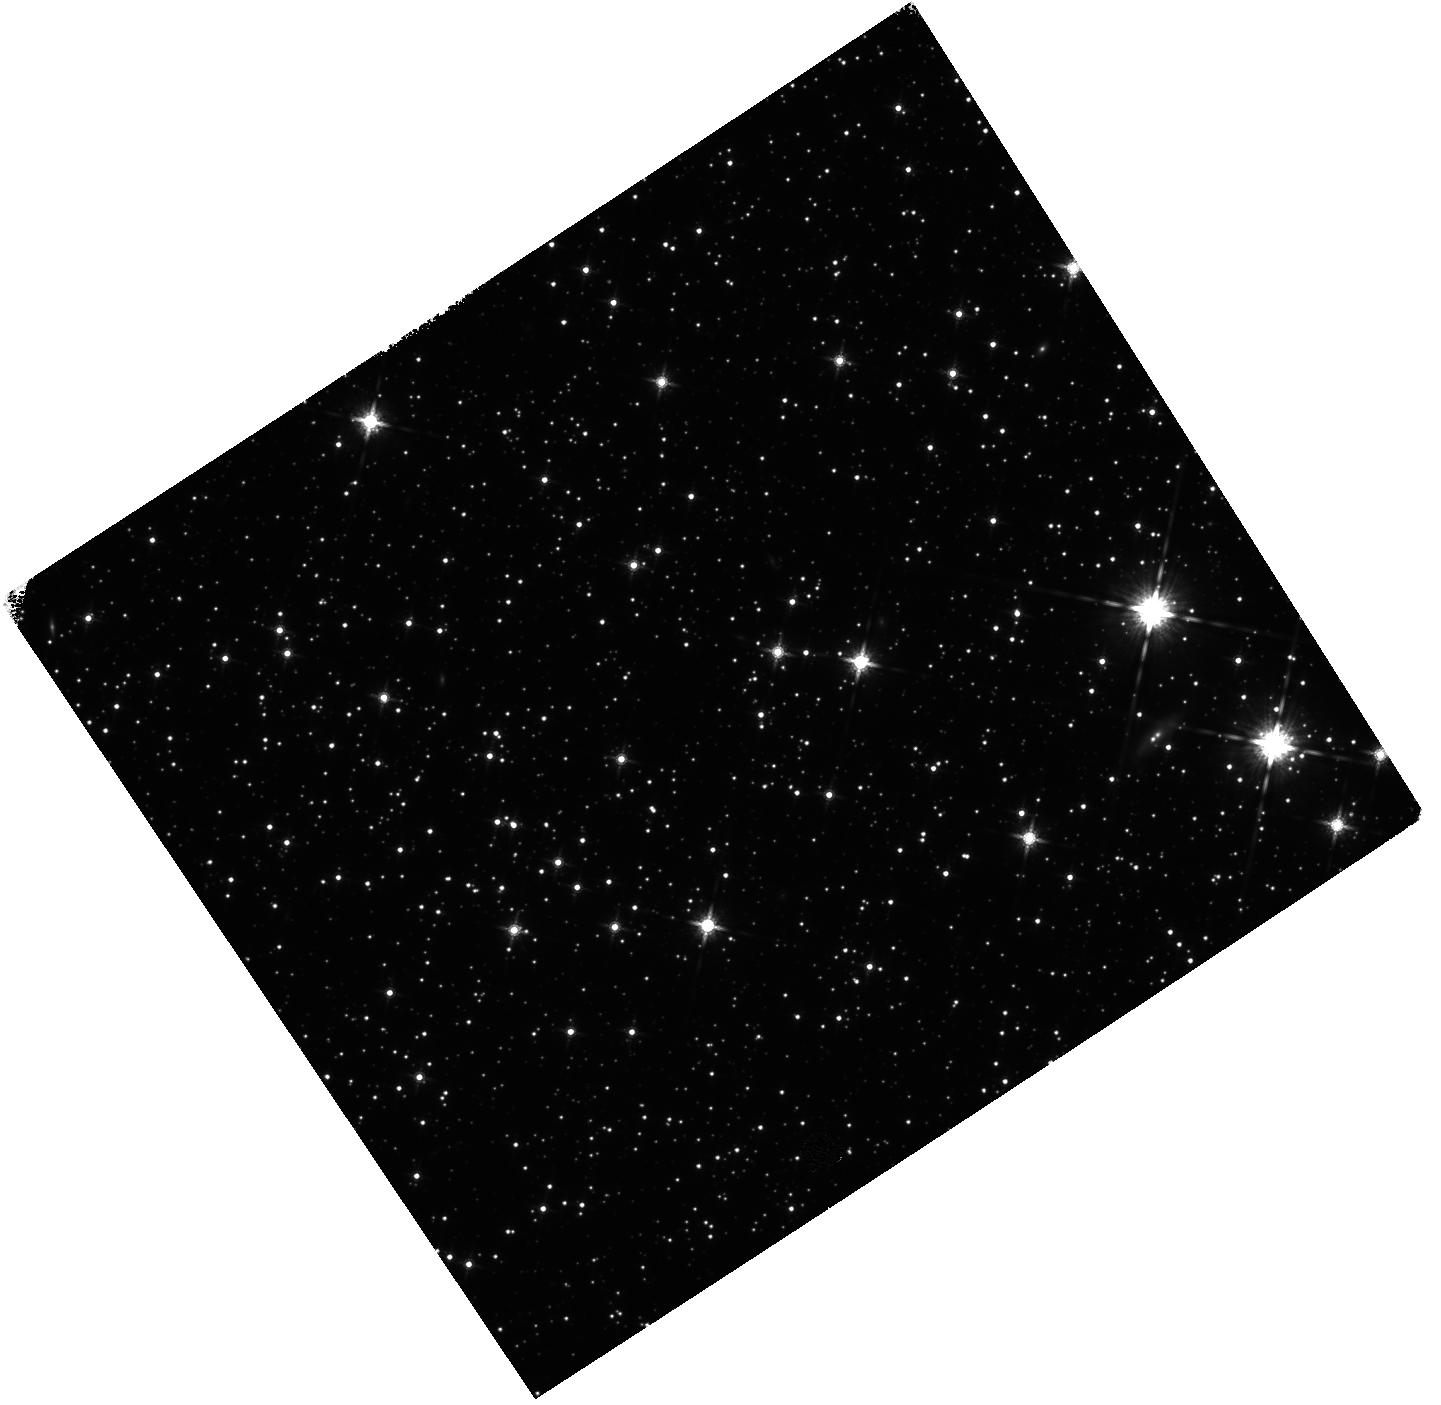
Target: GRB221009A
Instrument: WFC3/IR
Filter: F160W
Exposure: 20 min
Observation ID: hst_17278_02_wfc3_ir_f160w_if3k02

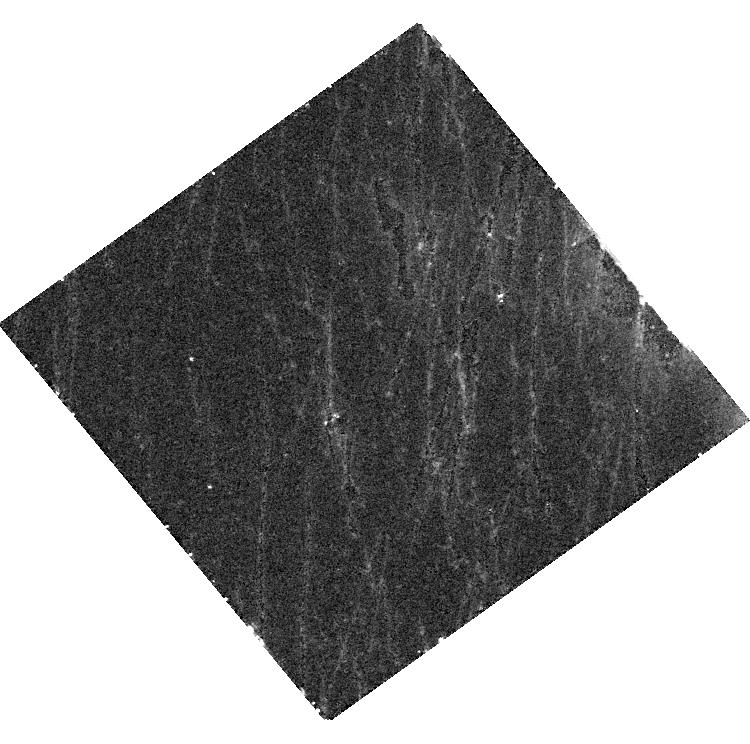
Target: GRB221009A
Instrument: WFC3/UVIS
Filter: F606W
Exposure: 45 min
Observation ID: hst_17278_01_wfc3_uvis_f606w_if3k01

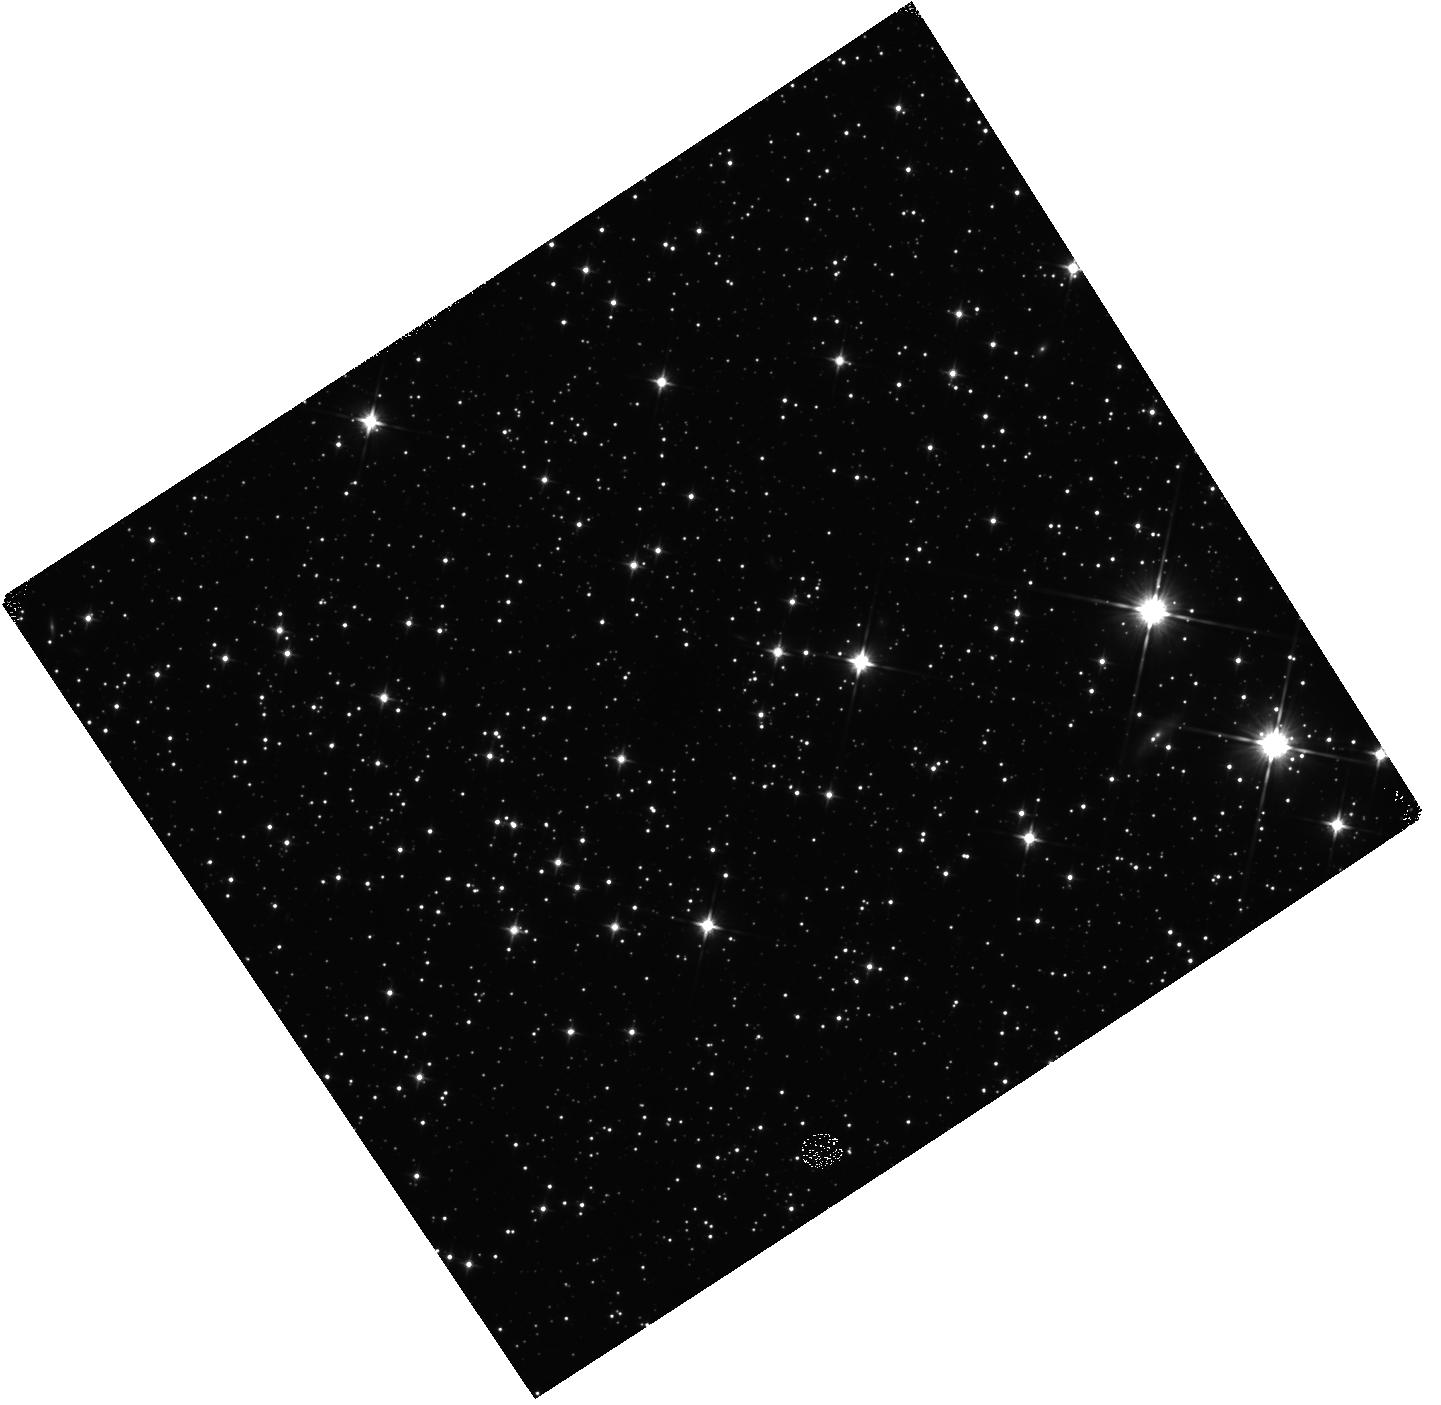
Target: GRB221009A
Instrument: WFC3/IR
Filter: F110W
Exposure: 20 min
Observation ID: hst_17278_02_wfc3_ir_f110w_if3k02

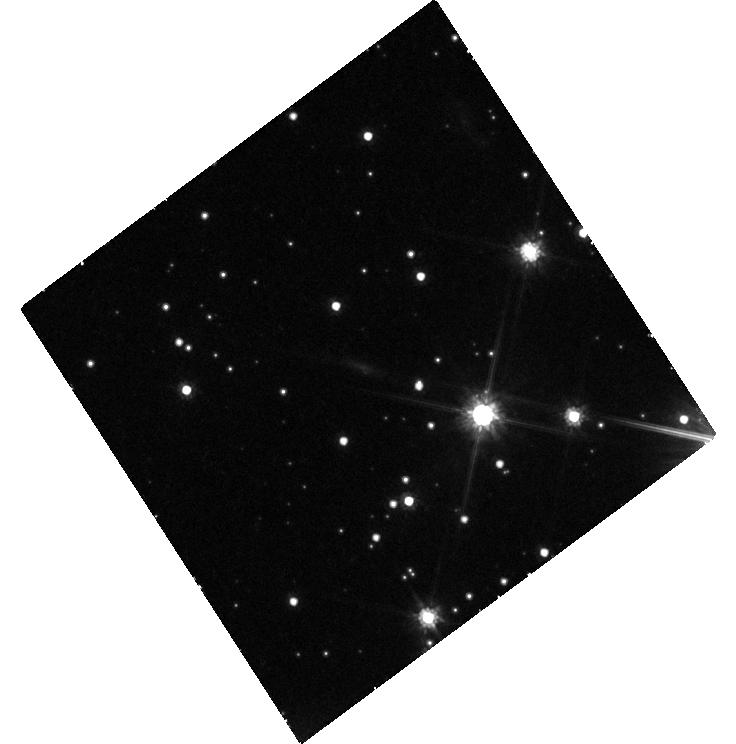
Target: GRB221009A
Instrument: WFC3/UVIS
Filter: F814W
Exposure: 1.5 h
Observation ID: hst_17278_02_wfc3_uvis_f814w_if3k02

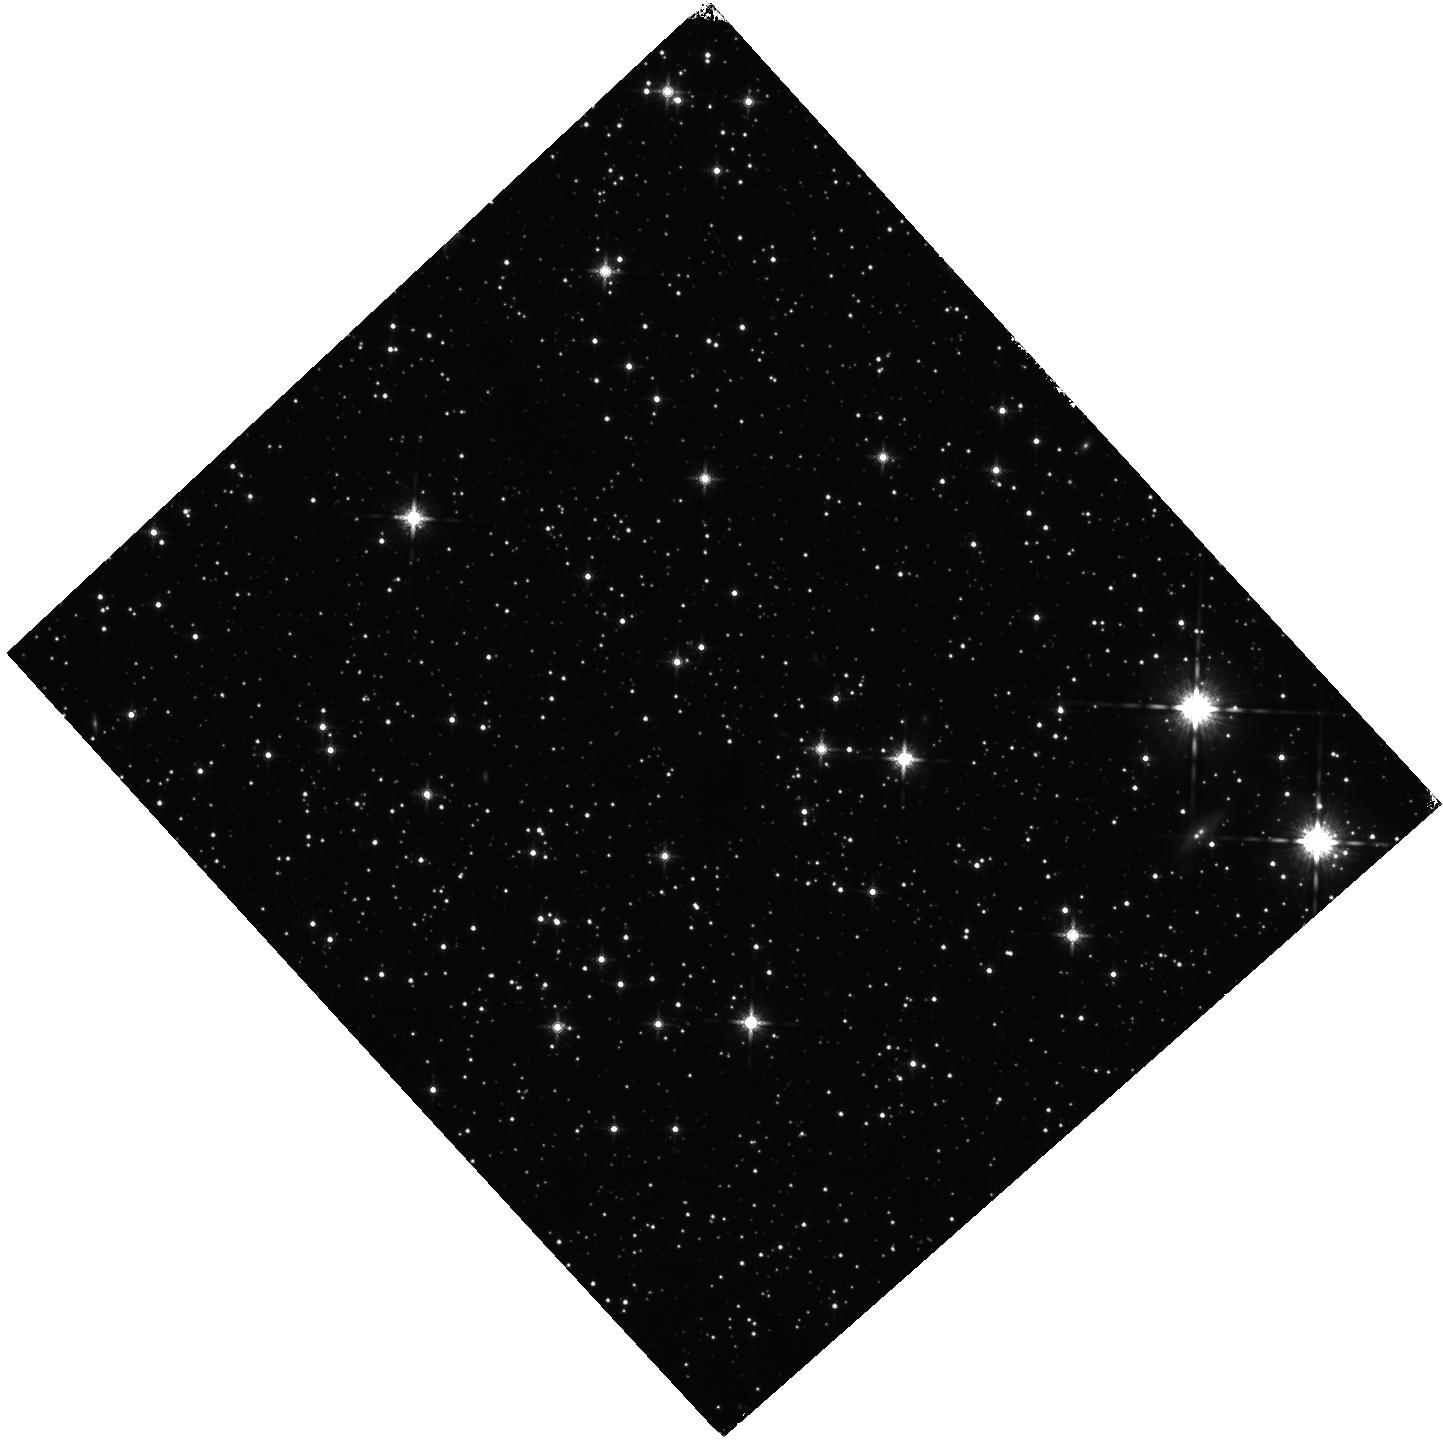
Target: GRB221009A
Instrument: WFC3/IR
Filter: F160W
Exposure: 20 min
Observation ID: hst_17278_05_wfc3_ir_f160w_if3k05

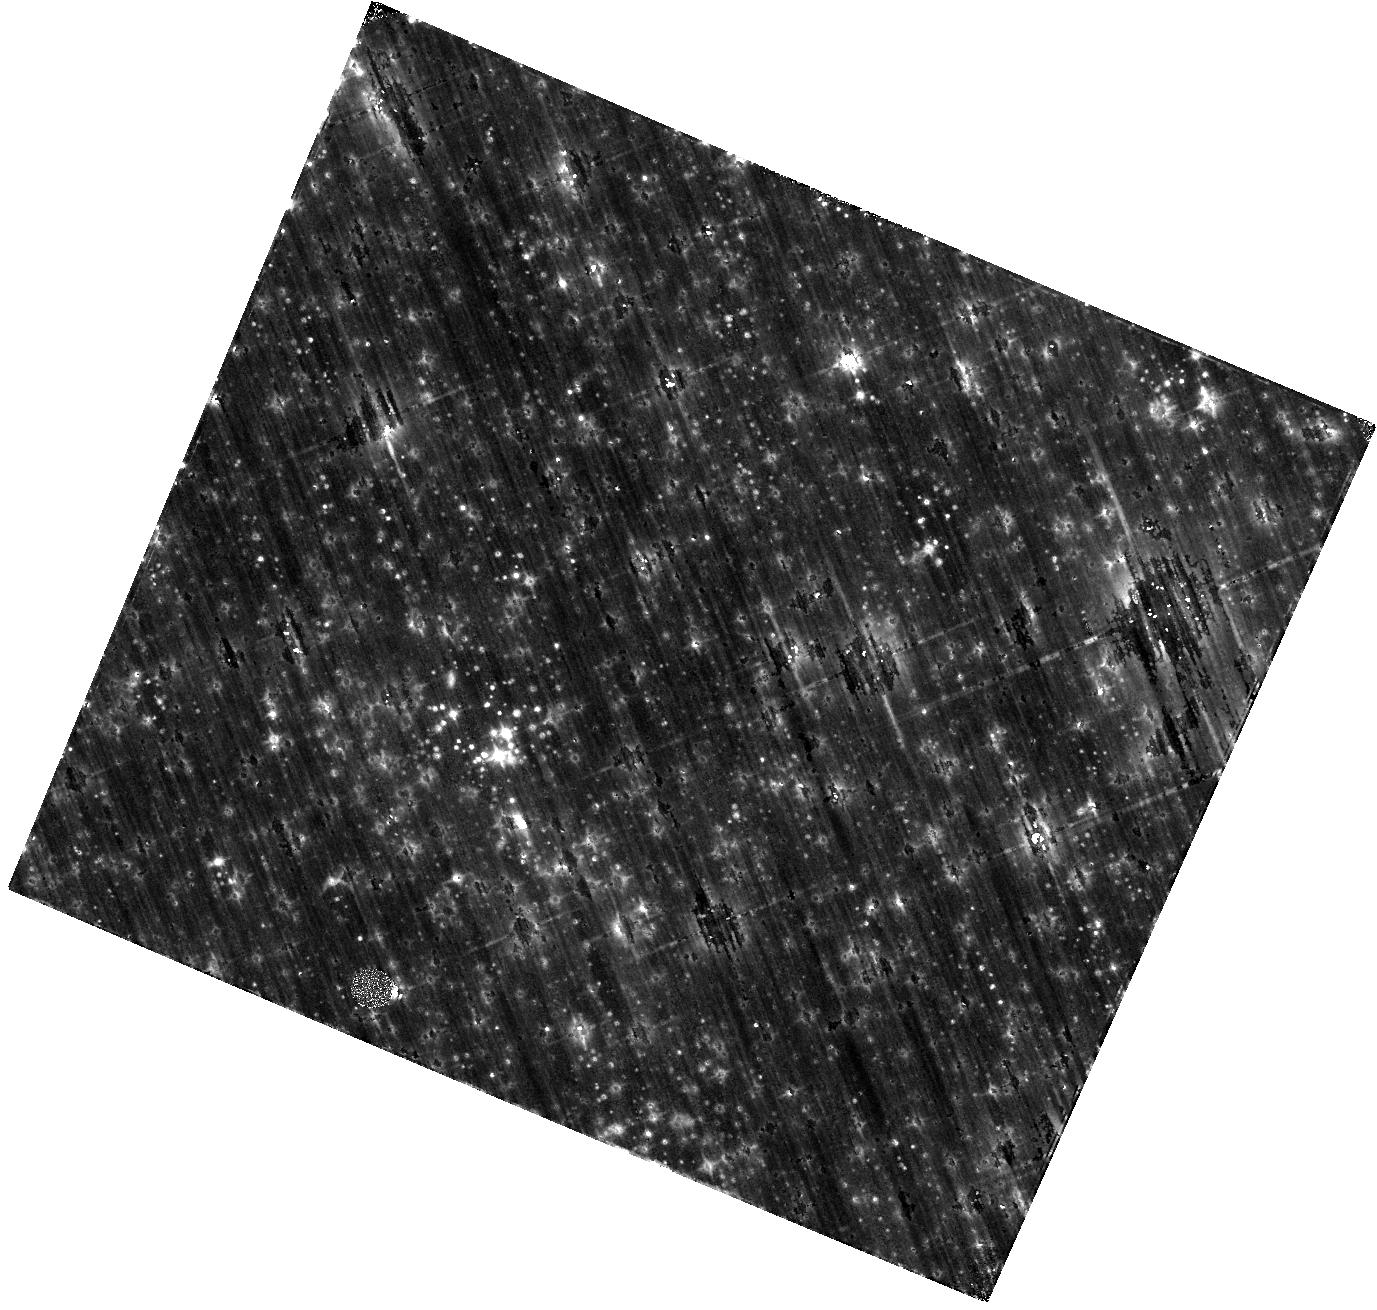
Target: GRB221009A
Instrument: WFC3/IR
Filter: F110W
Exposure: 44 min
Observation ID: hst_17278_04_wfc3_ir_f110w_if3k04

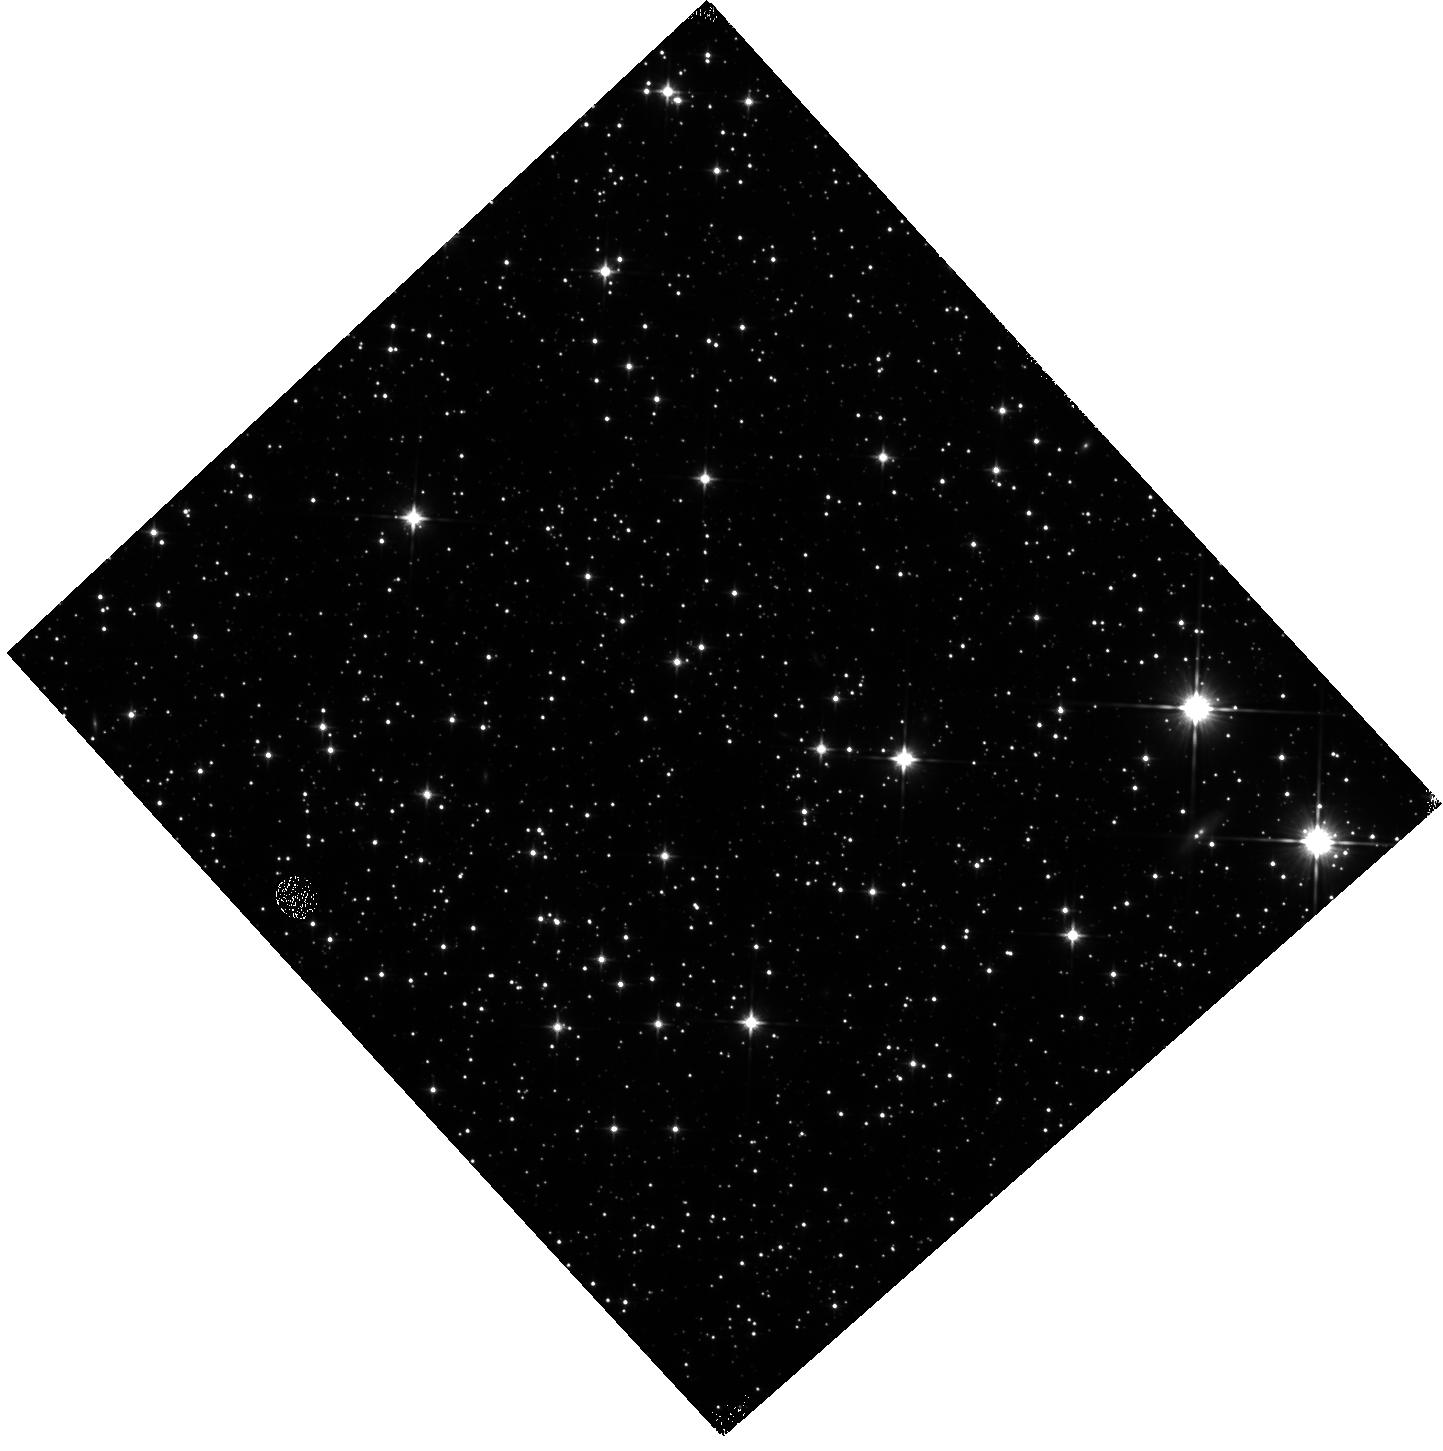
Target: GRB221009A
Instrument: WFC3/IR
Filter: F110W
Exposure: 22 min
Observation ID: hst_17278_05_wfc3_ir_f110w_if3k05

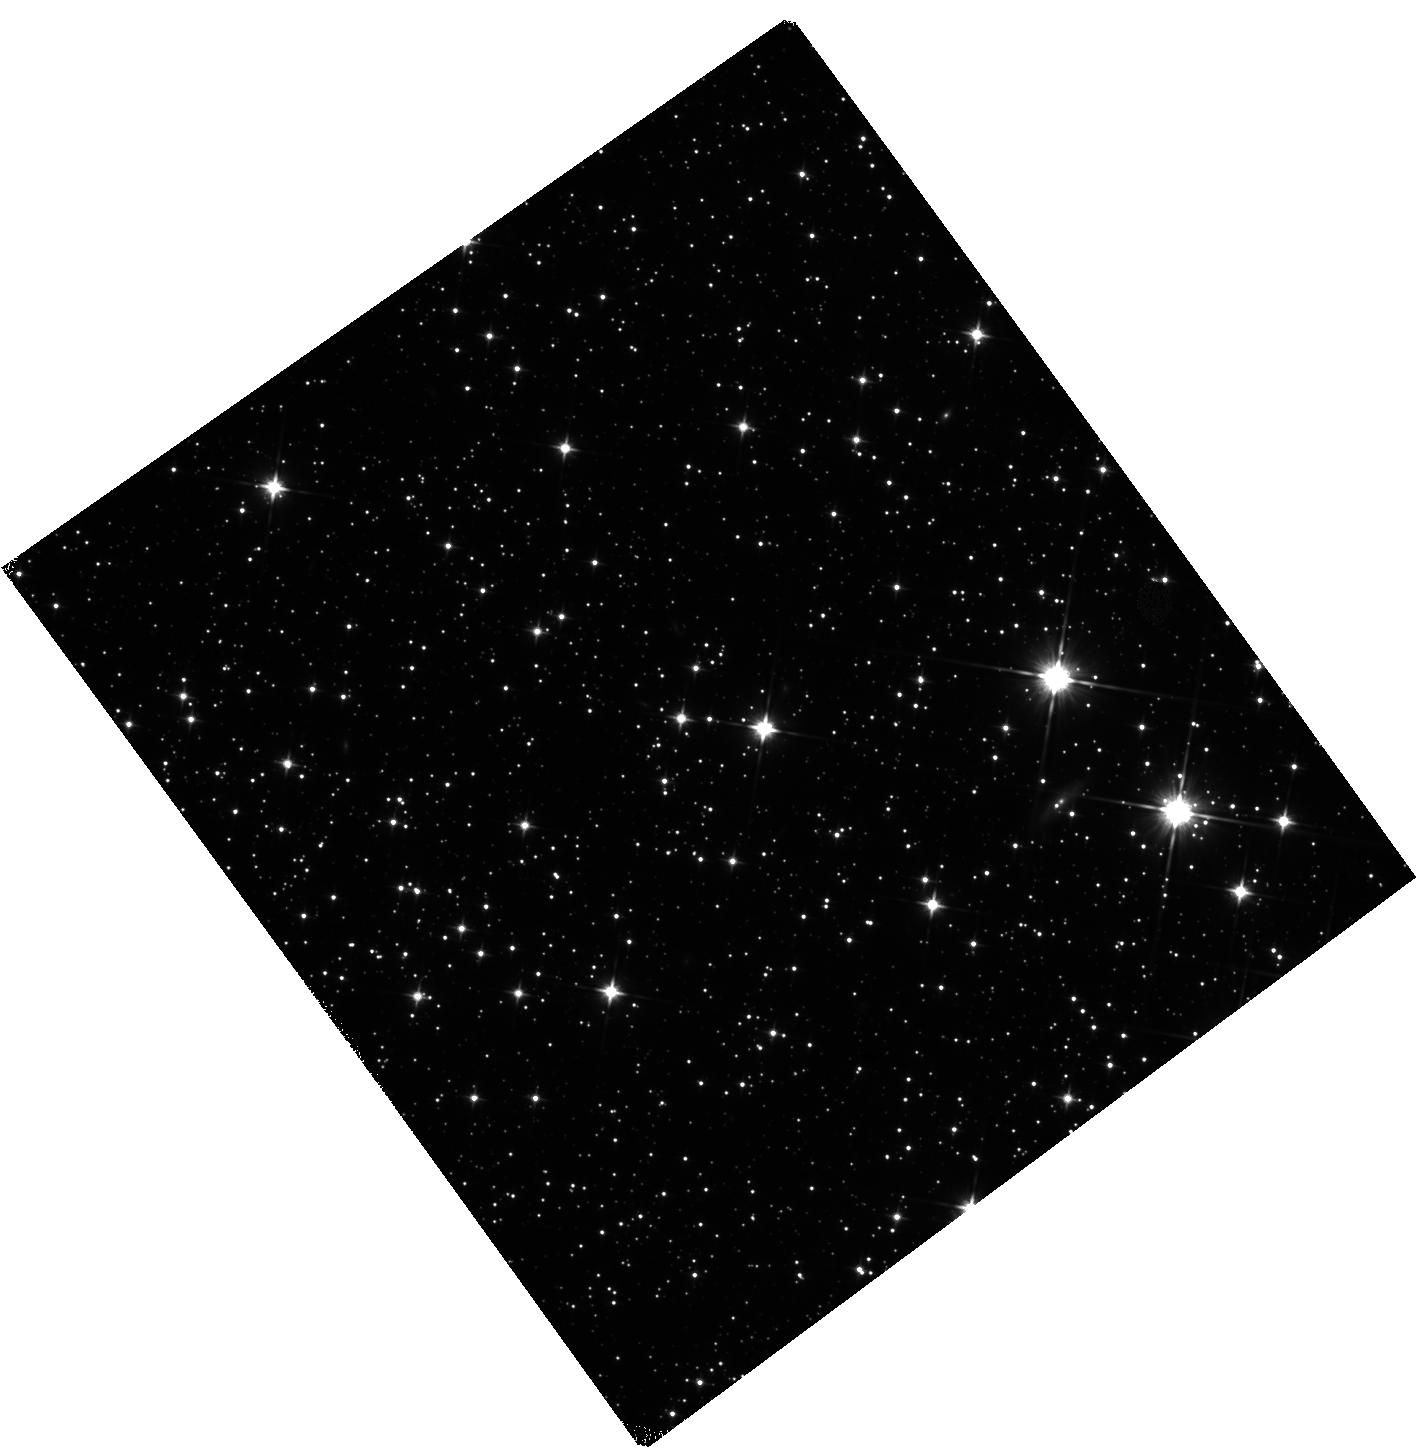
Target: GRB221009A
Instrument: WFC3/IR
Filter: F110W
Exposure: 20 min
Observation ID: hst_17278_01_wfc3_ir_f110w_if3k01

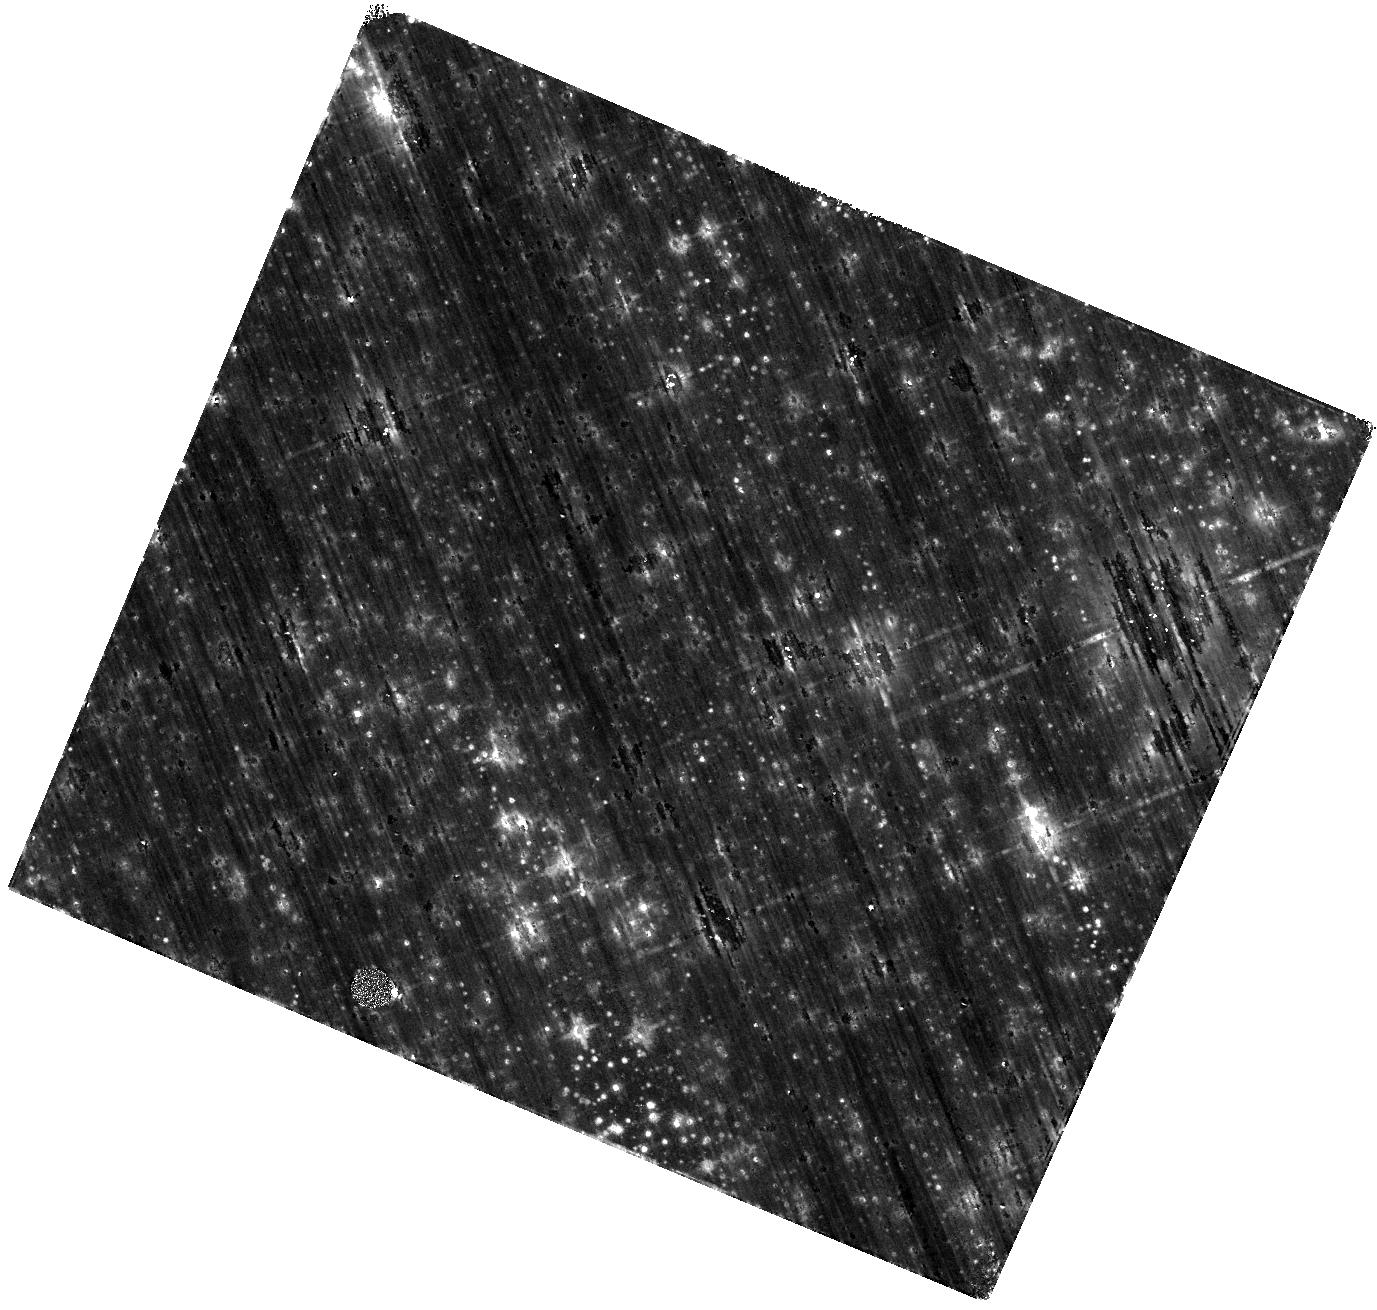
Target: GRB221009A
Instrument: WFC3/IR
Filter: F160W
Exposure: 40 min
Observation ID: hst_17278_04_wfc3_ir_f160w_if3k04

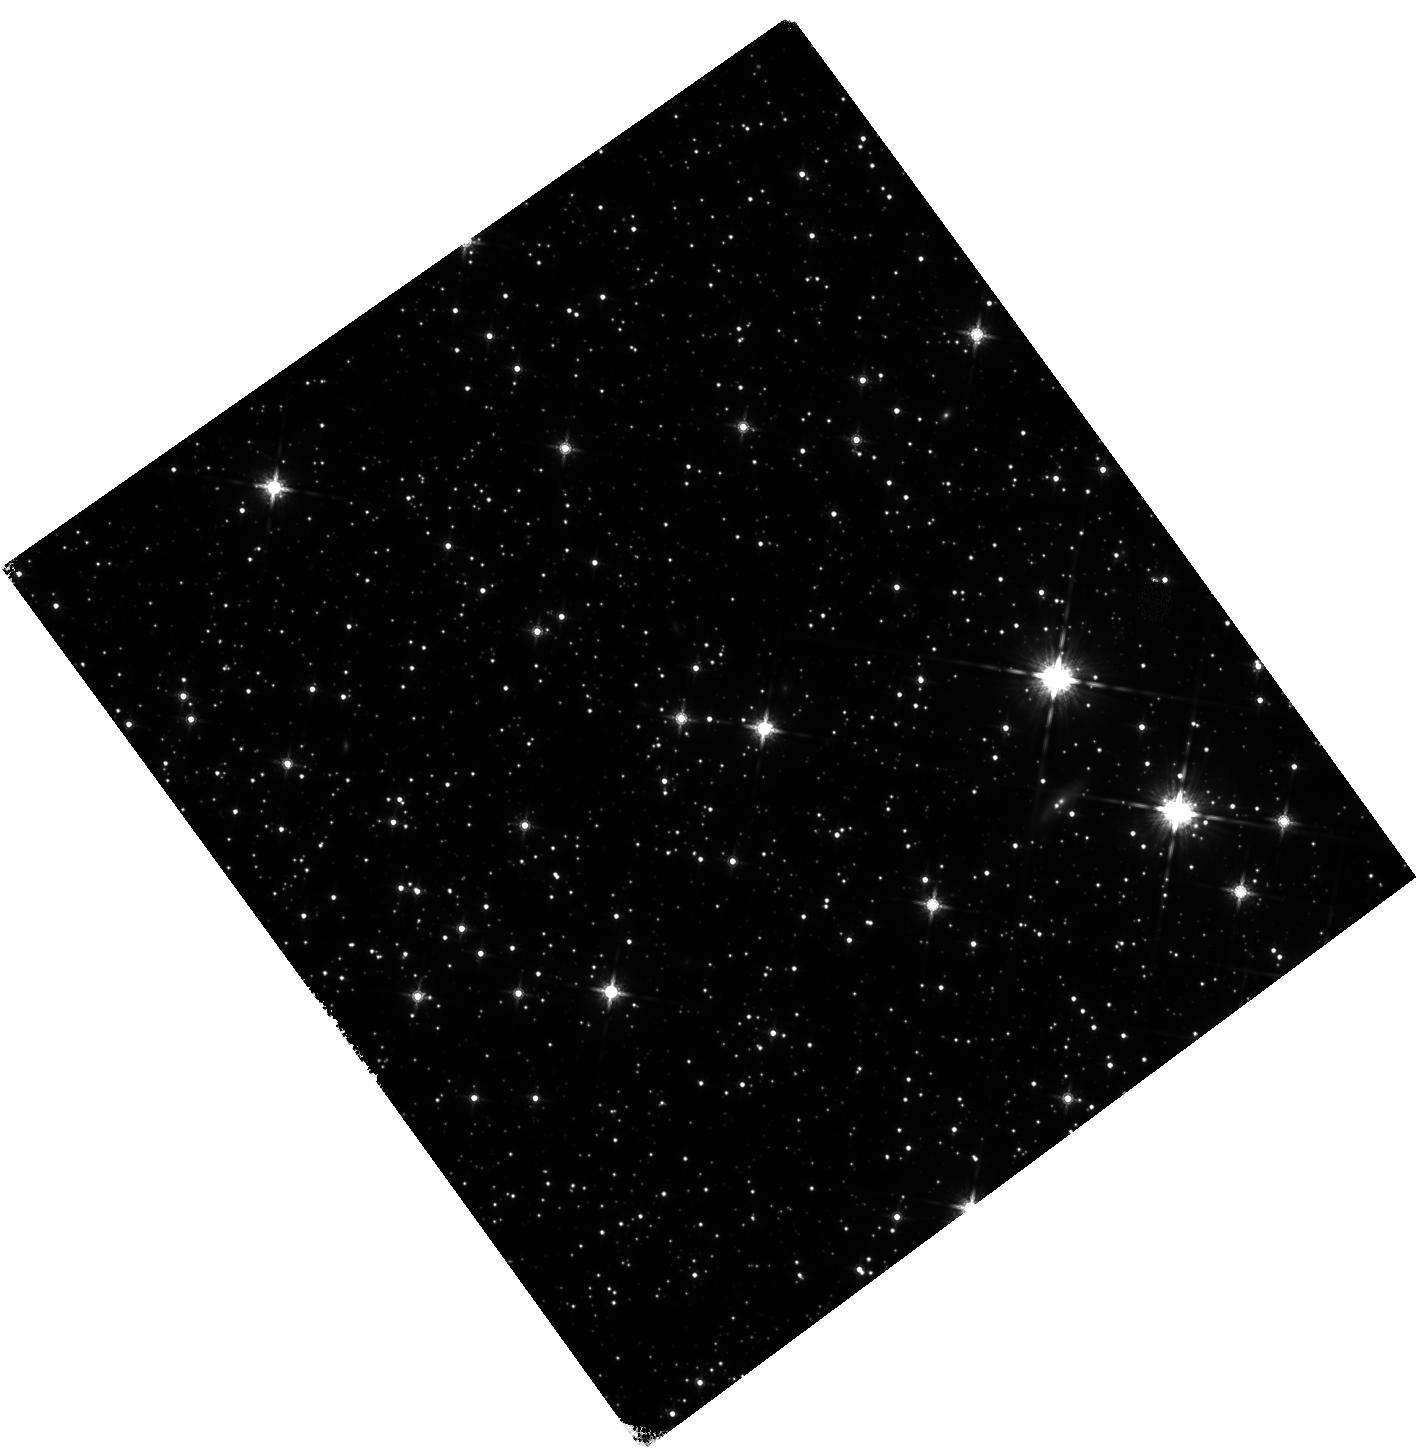
Target: GRB221009A
Instrument: WFC3/IR
Filter: F160W
Exposure: 20 min
Observation ID: hst_17278_01_wfc3_ir_f160w_if3k01

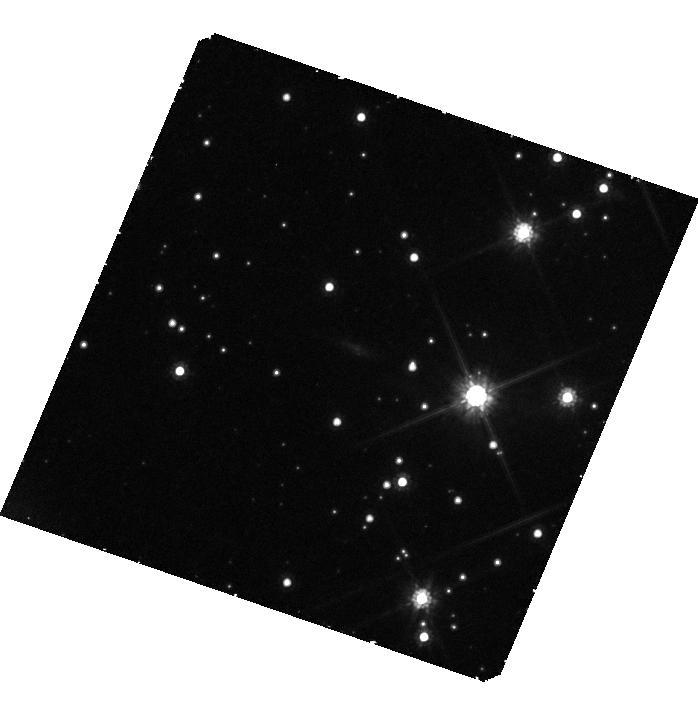
Target: GRB221009A
Instrument: WFC3/UVIS
Filter: F814W
Exposure: 2.3 h
Observation ID: hst_17278_03_wfc3_uvis_f814w_if3k03

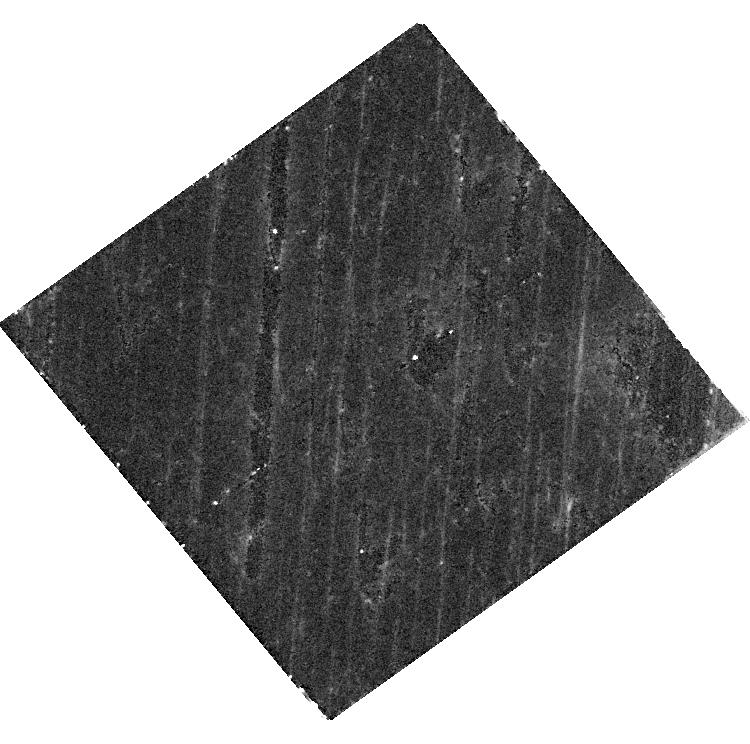
Target: GRB221009A
Instrument: WFC3/UVIS
Filter: F814W
Exposure: 42 min
Observation ID: hst_17278_01_wfc3_uvis_f814w_if3k01

Testing the Limit: Late-time HST Observations of the Most Energetic GRB Ever (PI: Chornock, Ryan)

We propose to capitalize on the unique opportunity of acquiring deep multi-band HST observations of the most energetic GRB ever detected. With a prompt gamma-ray duration of thousands of seconds, and discovered in the very nearby universe (z=0.151) GRB 221009A saturated most GRB detectors and was accompanied by one of the brightest radio, optical and X-ray afterglows detected to date. Here we propose late-time HST observations at ~200-350 days after trigger to monitor the evolution of this unprecedented event at optical-NIR wavelengths as part of a multi-wavelength campaign across the spectrum. The immediate goals are to constrain the progenitor system and the intrinsic energetics of this burst. Additionally, the large gamma-ray energy release is suggestive of a massive accretion disk and opens the possibility for the first meaningful investigation of r-process nucleosynthesis in collapsars. HST mid-cycle 30 observations are essential for this remarkable object as it will fade by the time of Cycle 31.